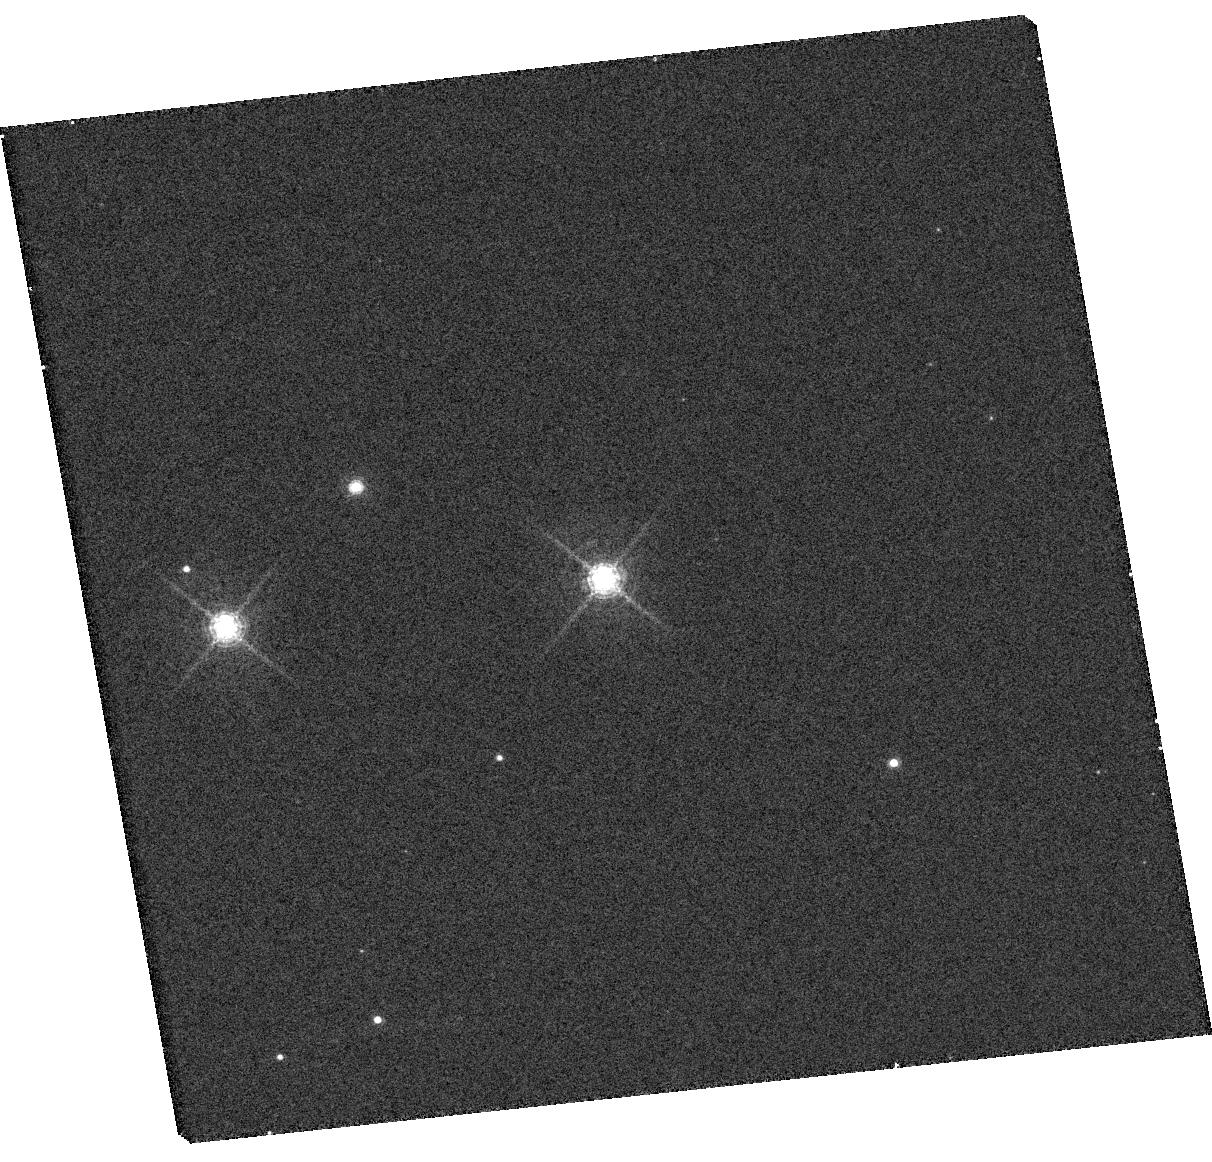
Target: NAME-NAST1
Instrument: WFC3/UVIS
Filter: F645N
Exposure: 15 min
Observation ID: hst_13034_11_wfc3_uvis_f645n_ic0211

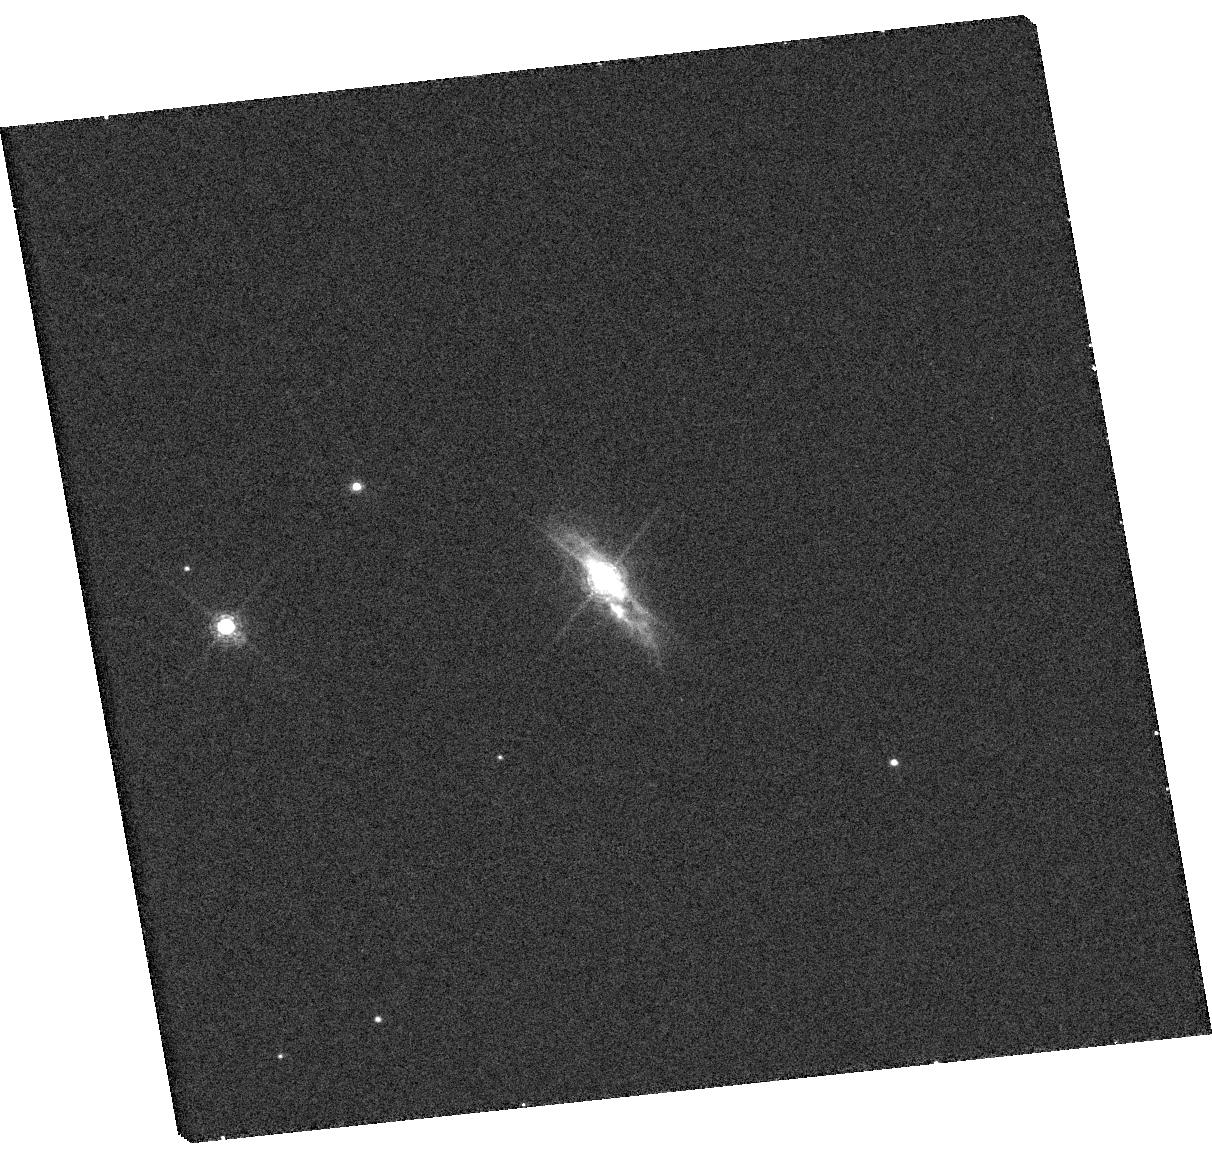
Target: NAME-NAST1
Instrument: WFC3/UVIS
Filter: F658N
Exposure: 15 min
Observation ID: hst_13034_11_wfc3_uvis_f658n_ic0211

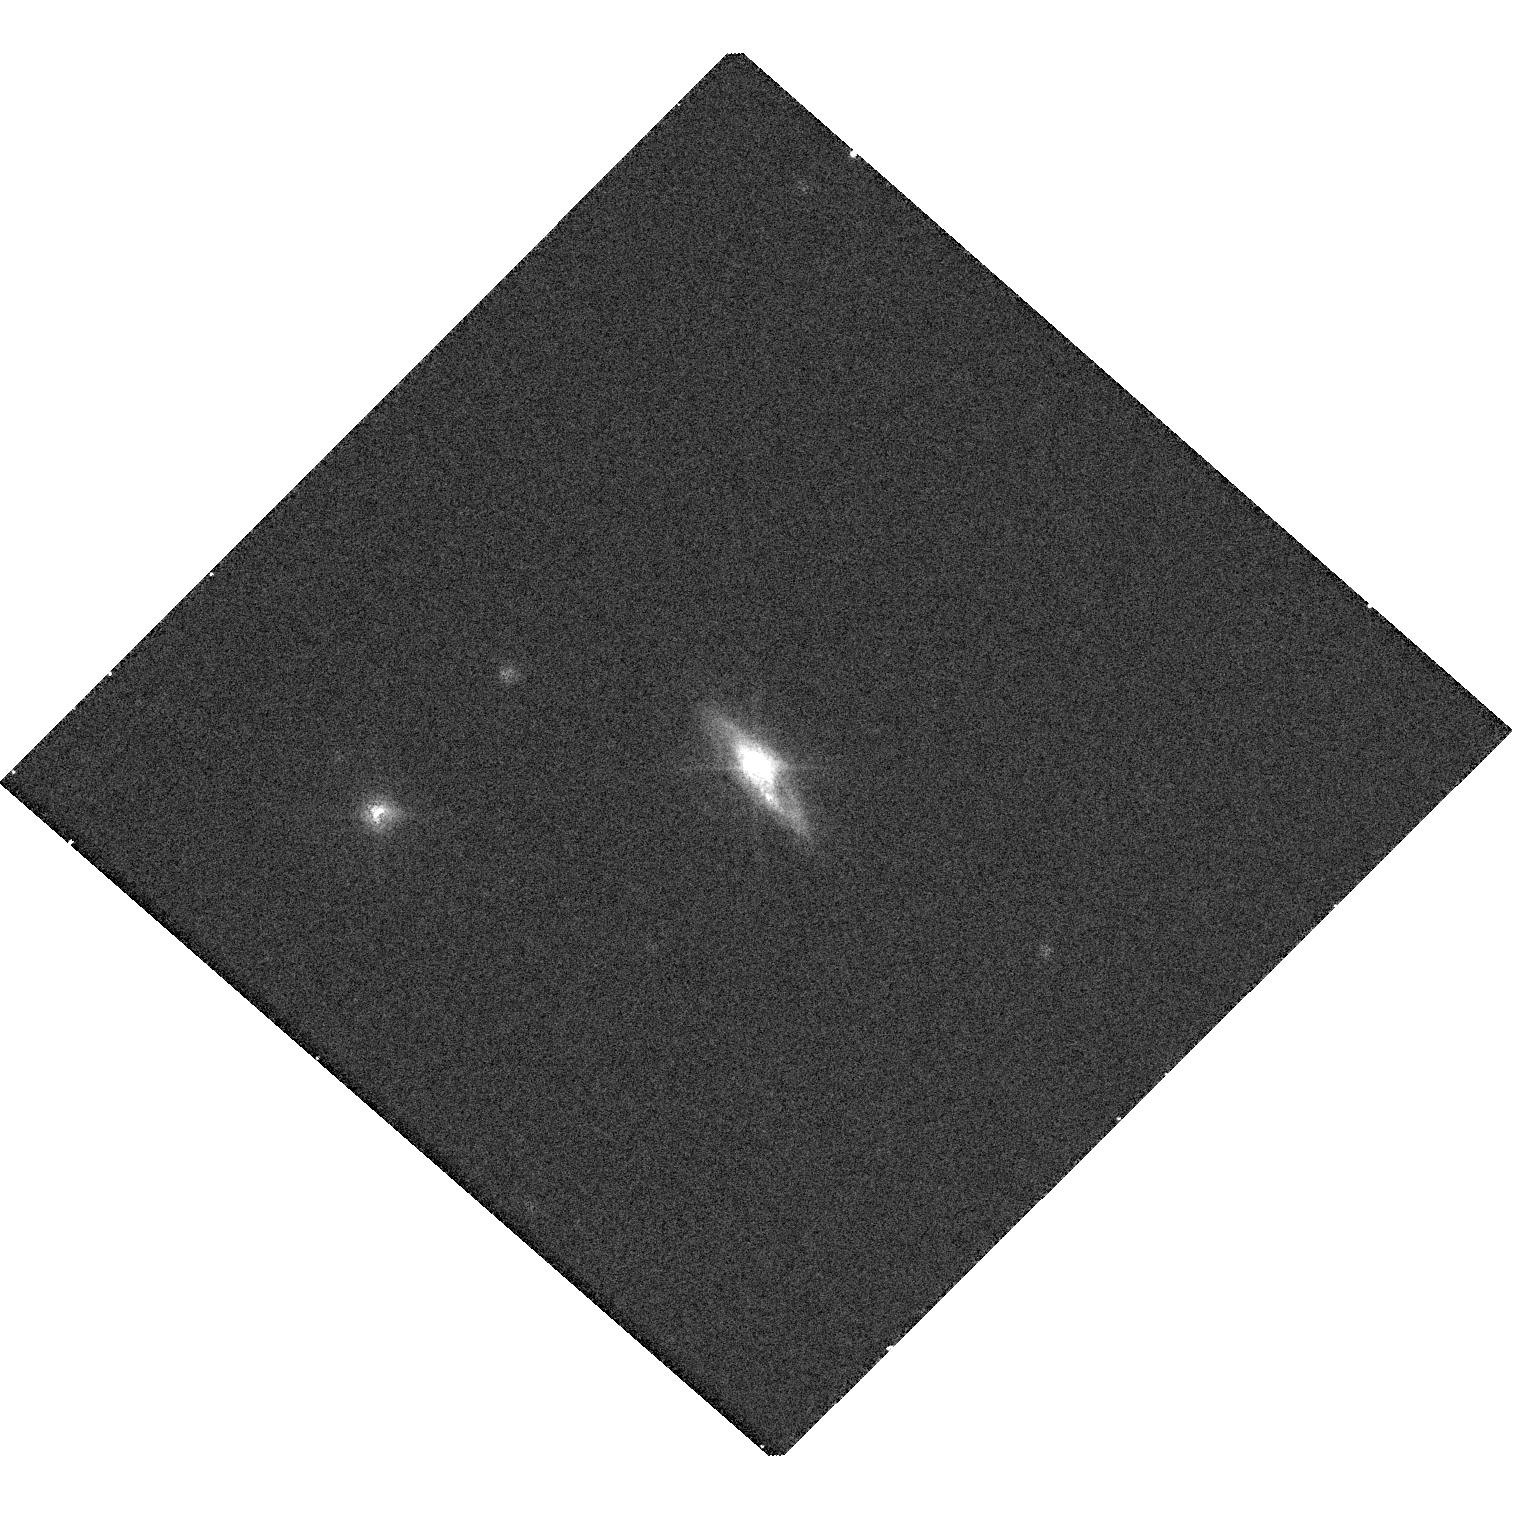
Target: NAME-NAST1
Instrument: WFC3/UVIS
Filter: F658N
Exposure: 15 min
Observation ID: hst_13034_01_wfc3_uvis_f658n_ic0201

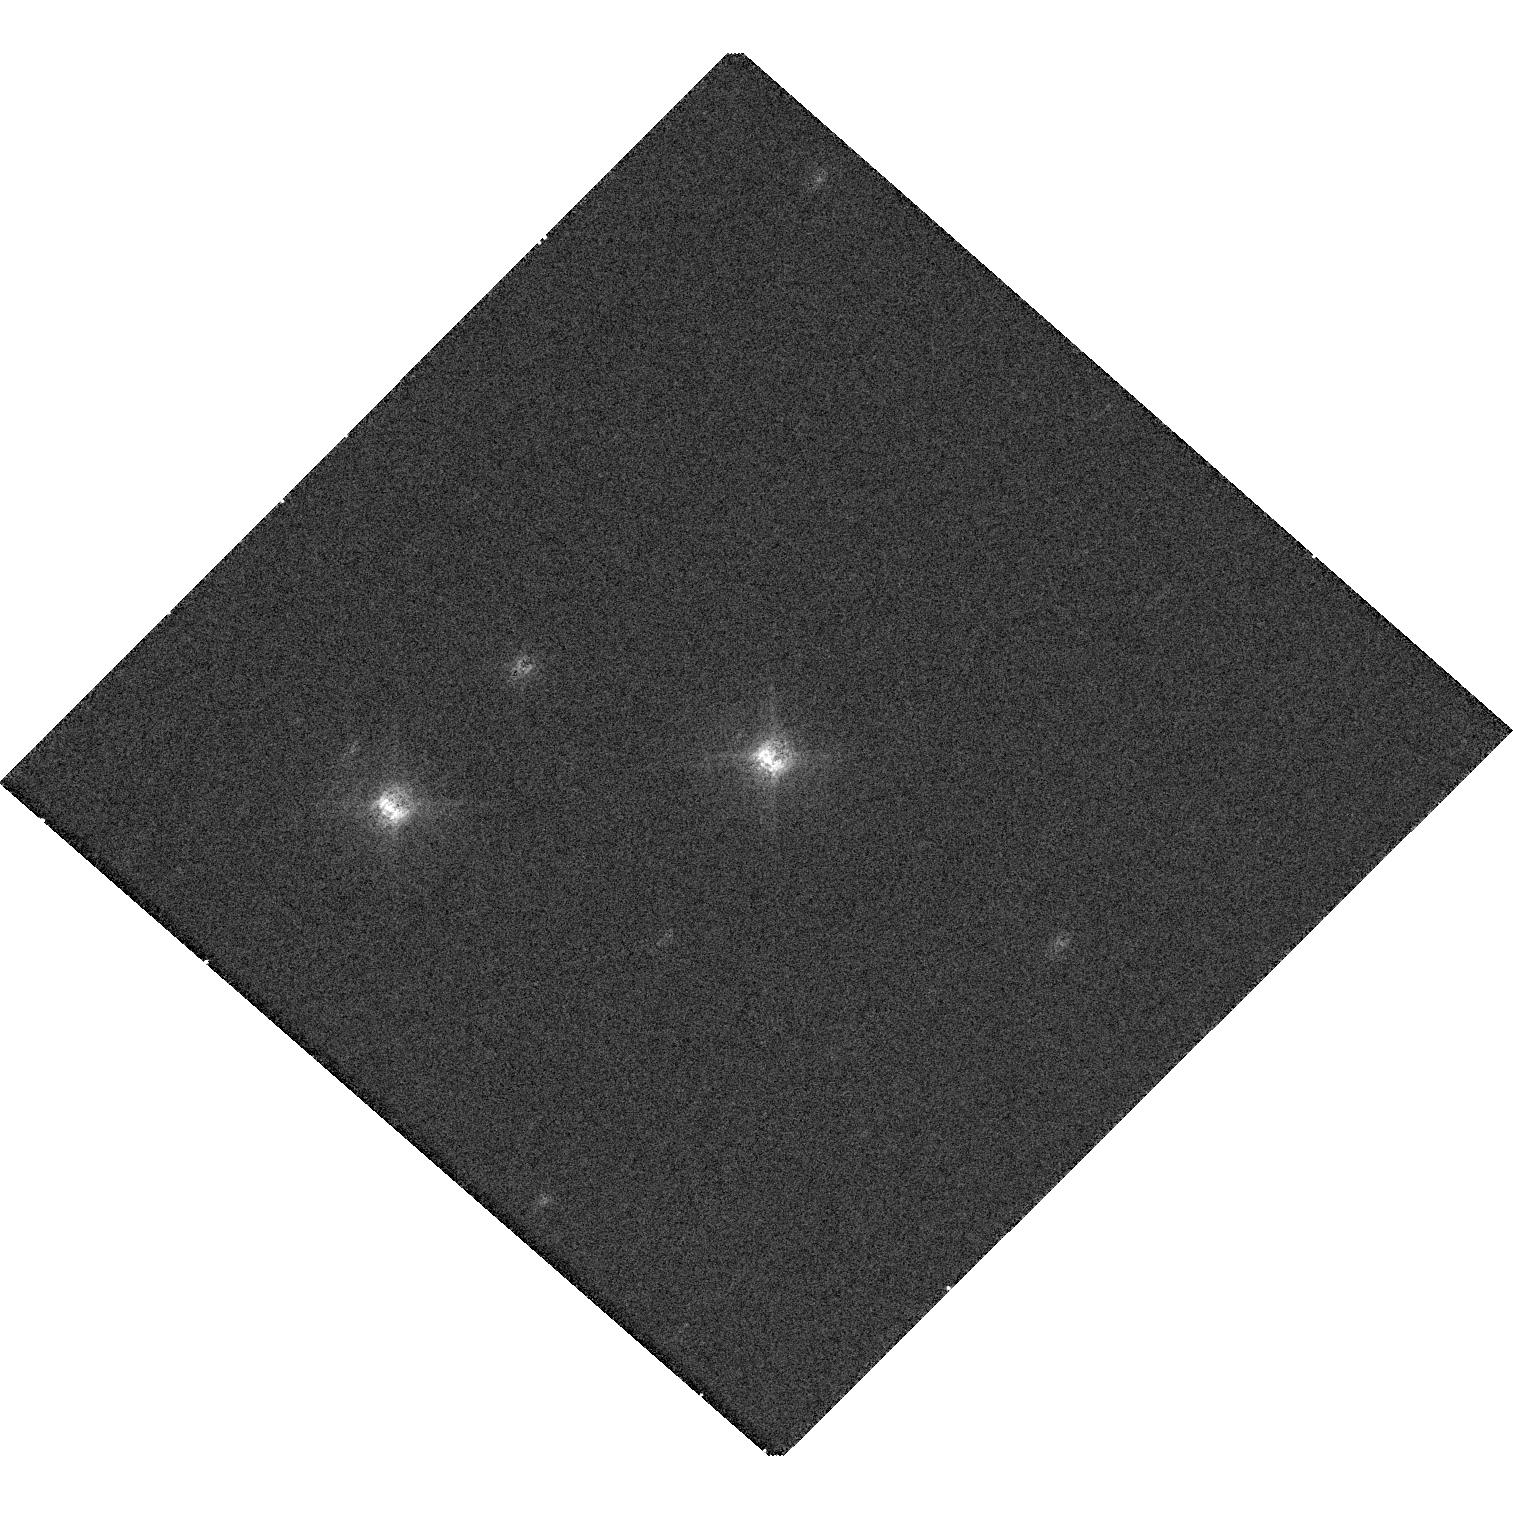
Target: NAME-NAST1
Instrument: WFC3/UVIS
Filter: F645N
Exposure: 15 min
Observation ID: hst_13034_01_wfc3_uvis_f645n_ic0201

A Homunculus Around the Star NaSt1 {WR122}? (PI: Mauerhan, Jon)

Eruptive mass loss during the LBV phase is the most puzzling aspect of massive stellar evolution, posing a serious limitation to theoretical models. Yet we know this is the key channel by which massive stars lose their hydrogen envelopes and become Wolf-Rayet stars. LBV eruptions also explain the phenomenon of supernova "impostors", and are the origin of luminous Type IIn supernovae. Our ignorance has partly persisted because there are so few Galactic examples for detailed study. Eta Car is only object to have recently experienced a giant eruption that is still embedded in a dense, massive, and highly CNO-processed outflow. Because of the compact size, most of what we know about Eta Car has been the result of HST observations. There is no known Galactic analog of this extremeness, so we do not know whether Eta Car represents a unusual or universal occurrence. NaSt1 (aka WR 122) is an evolved, luminous, hot star that is also embedded in a dense CNO-processed outflow. The system shares more characteristics with Eta Car than any other object known. The main difference appears to be the fact that the central star is suspected to be a hot WR, so the system could represent what Eta Car will look like after it experiences another giant eruption. Like Eta Car, NaSt1's nebula is very bright in the light of [NII]. Although it exhibits a hint of bipolarity, it is very compact (7" diameter). Thus, ground-based imaging is unable to elucidate the object's nature. We propose a simple, narrow-band imaging experiment with HST/WFC3 to determine the precise morphology of NaSt1's [NII] nebula. The data will reveal whether NaSt1 is truly an Eta Car analog, or something entirely different.